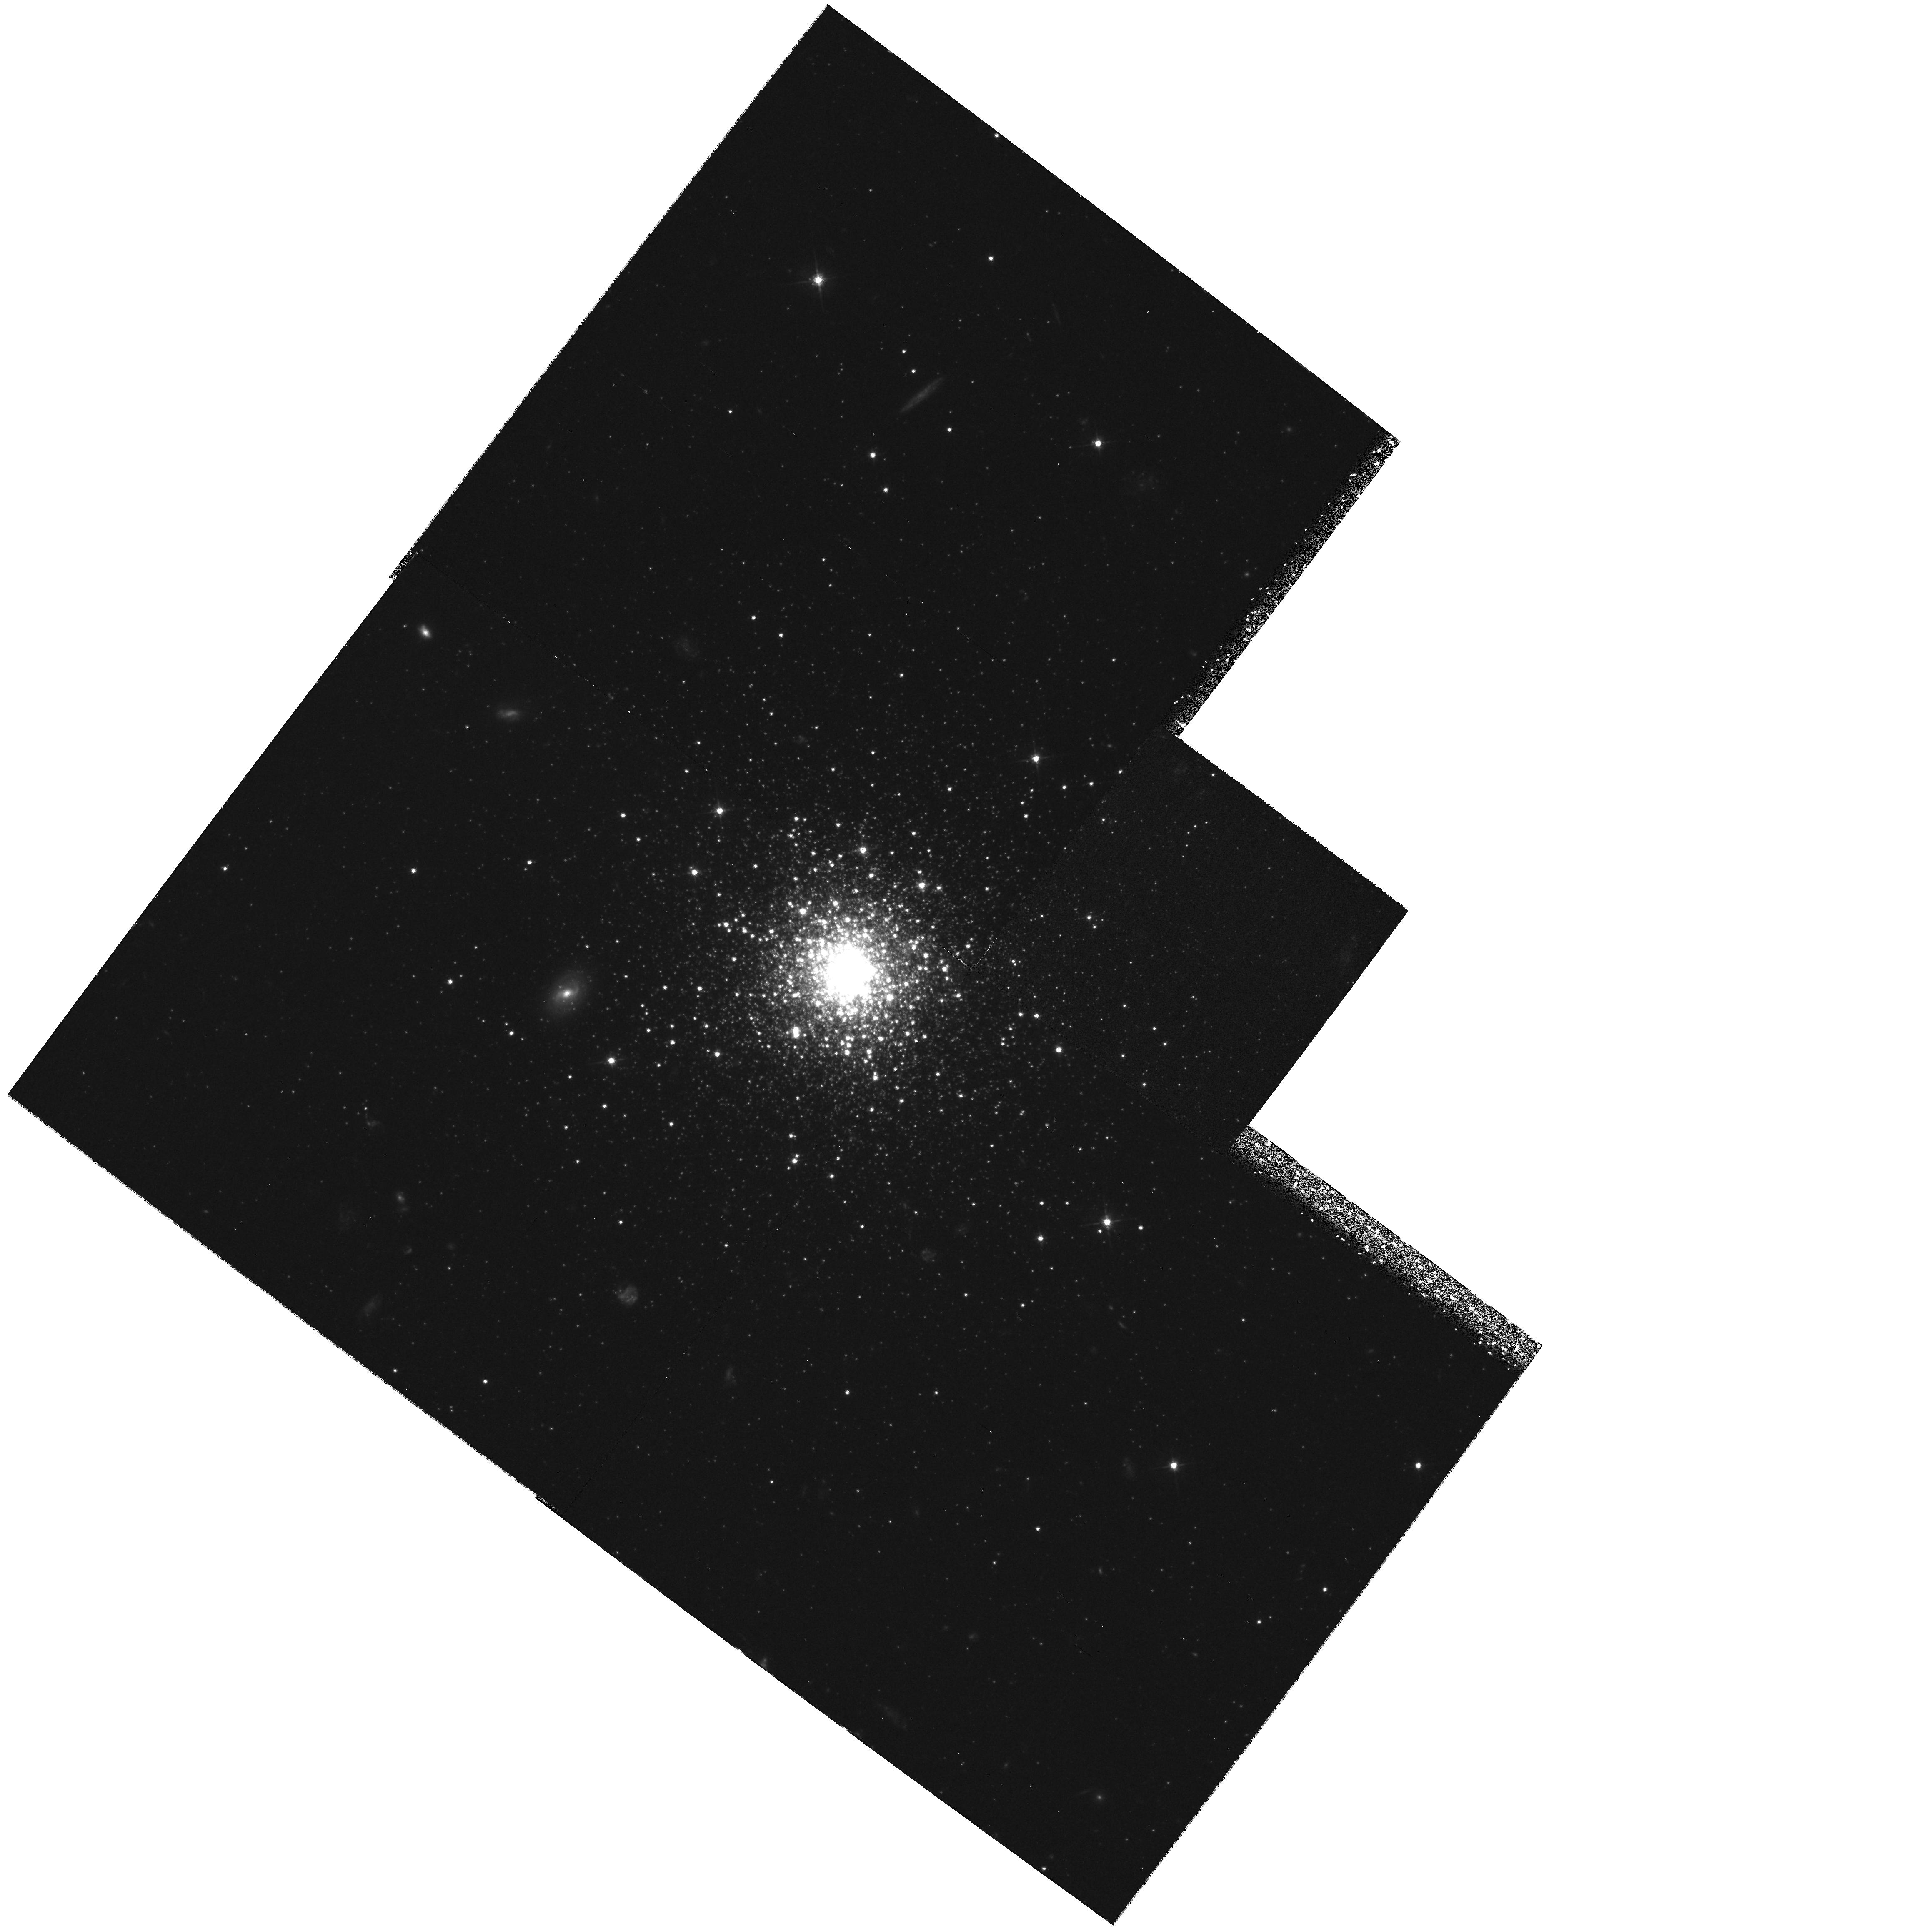
Target: FORNAX-DE-CL5
Instrument: WFPC2/PC
Filter: F555W
Exposure: 1.4 h
Observation ID: hst_6866_01_wfpc2_pc_f555w_u43501

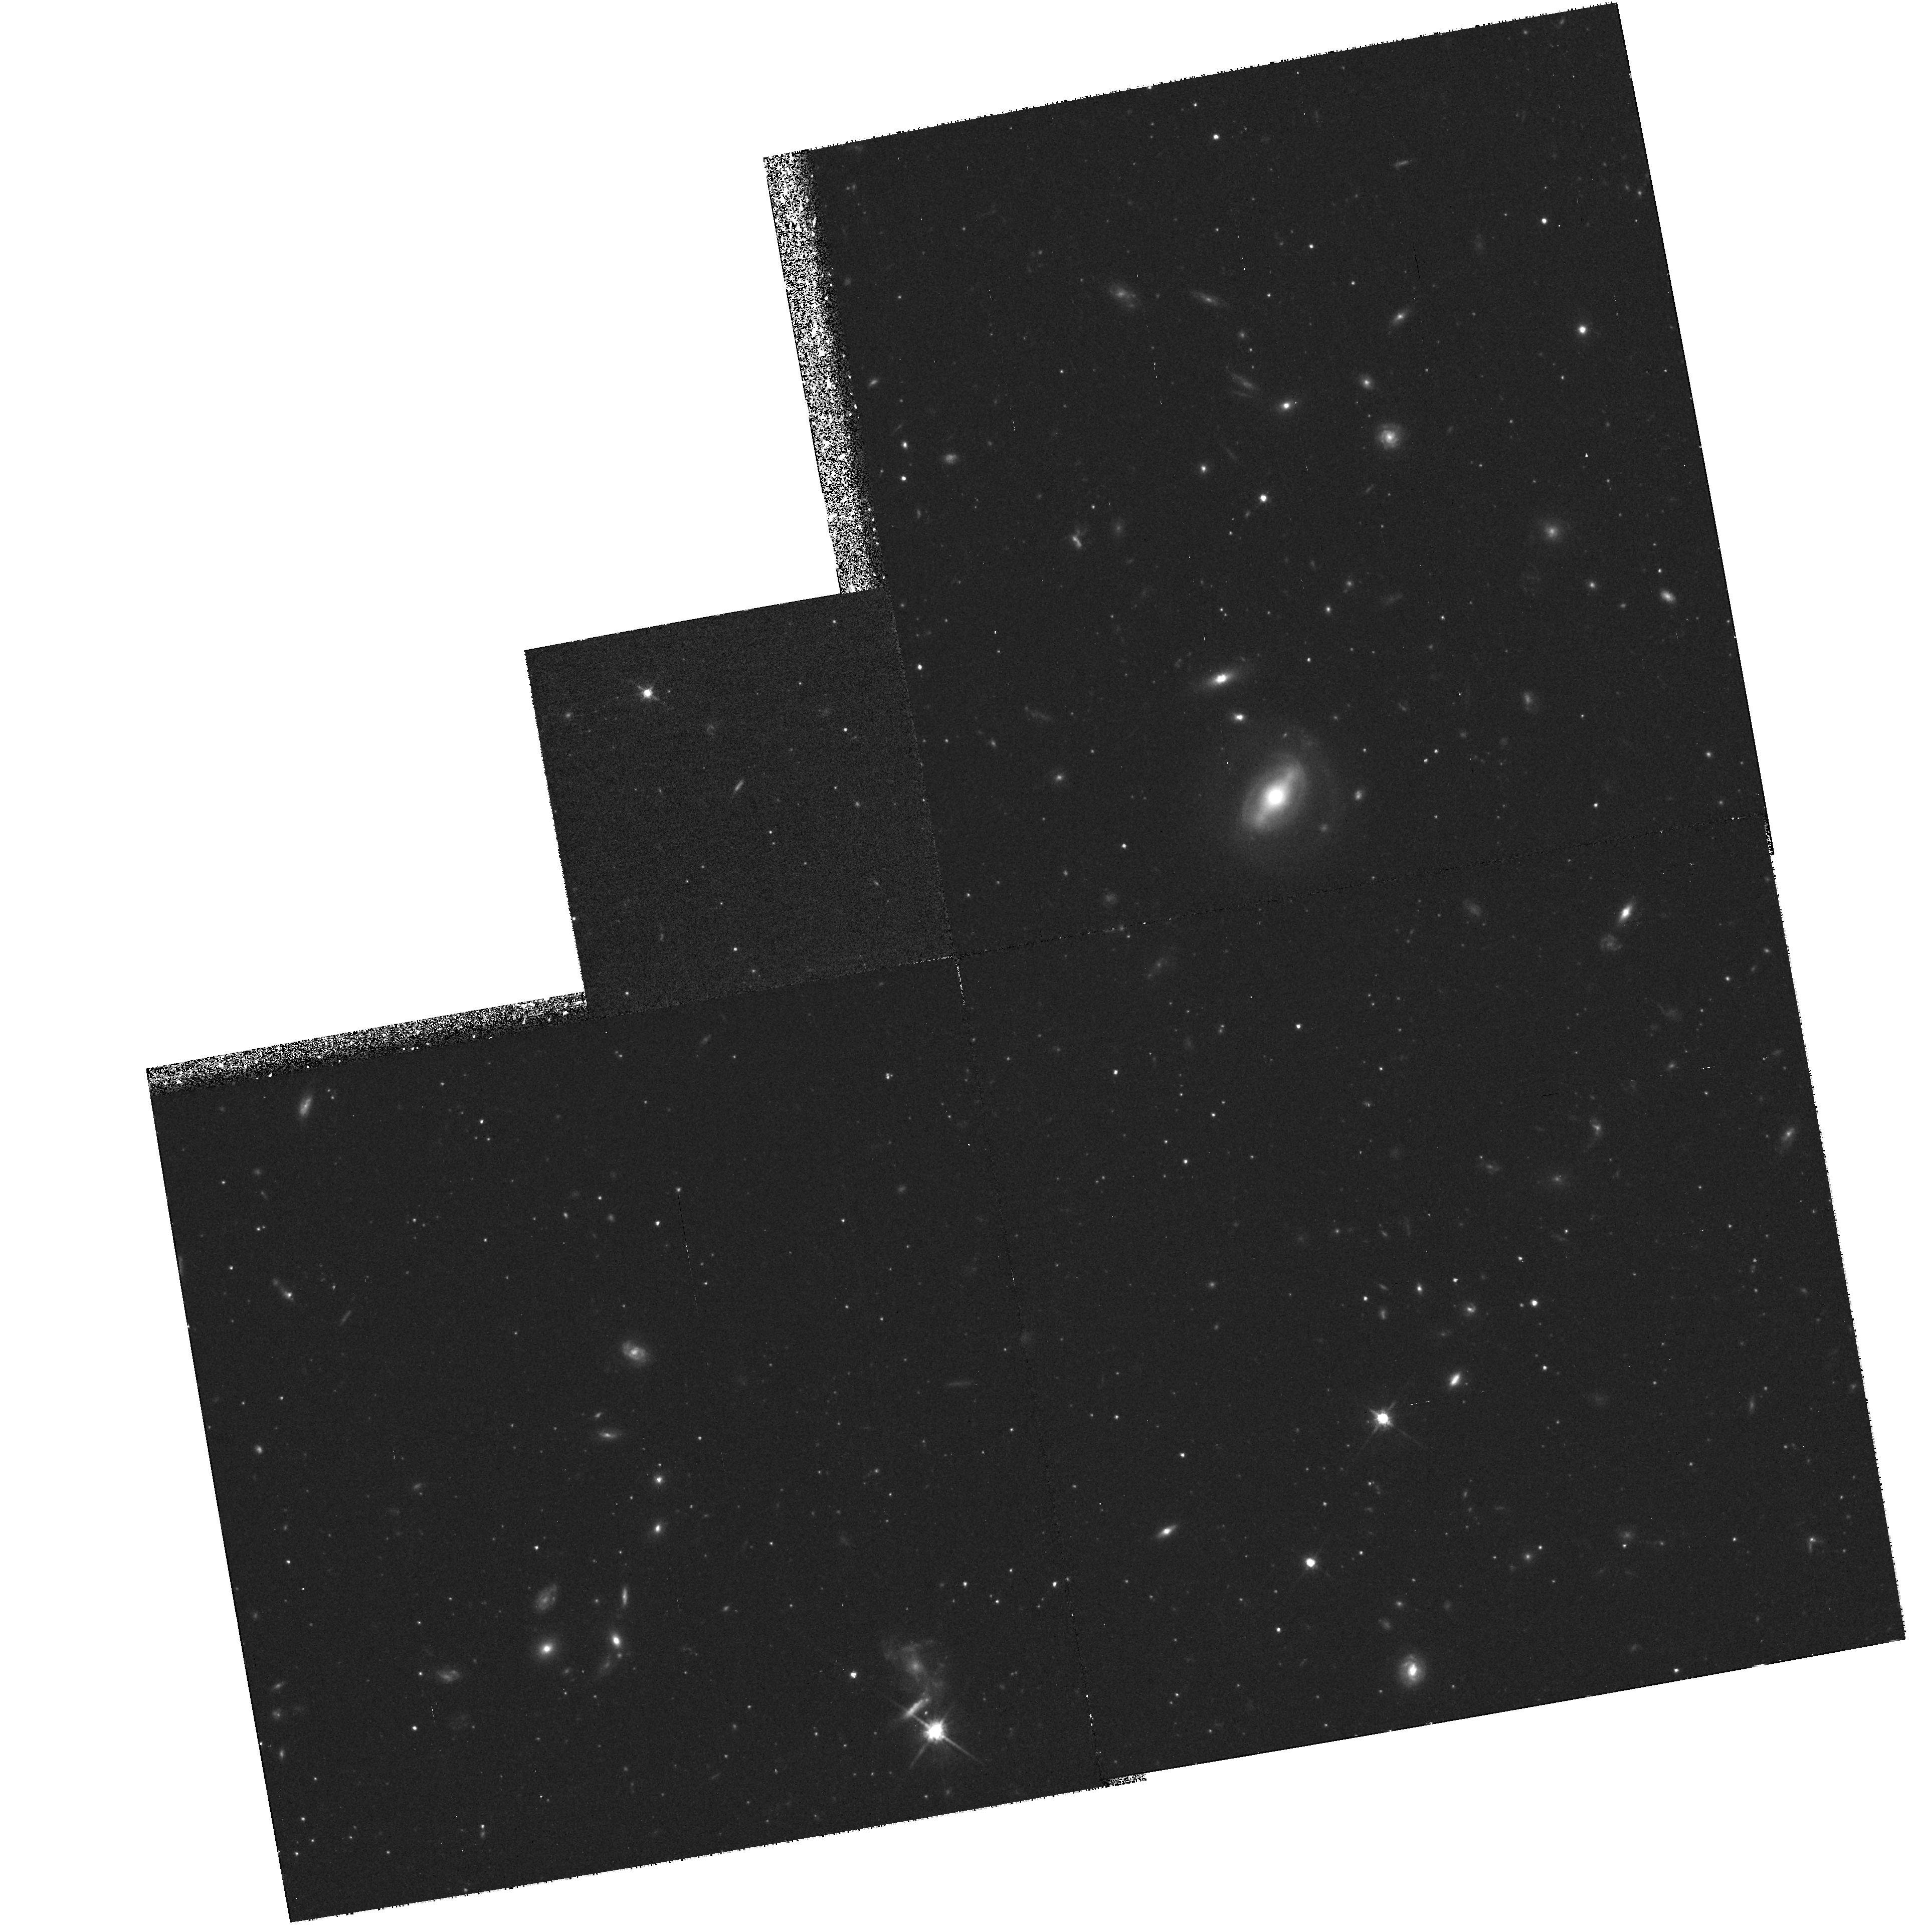
Target: SCULPTOR-DE
Instrument: WFPC2/PC
Filter: F814W
Exposure: 1.4 h
Observation ID: hst_6866_02_wfpc2_pc_f814w_u43502

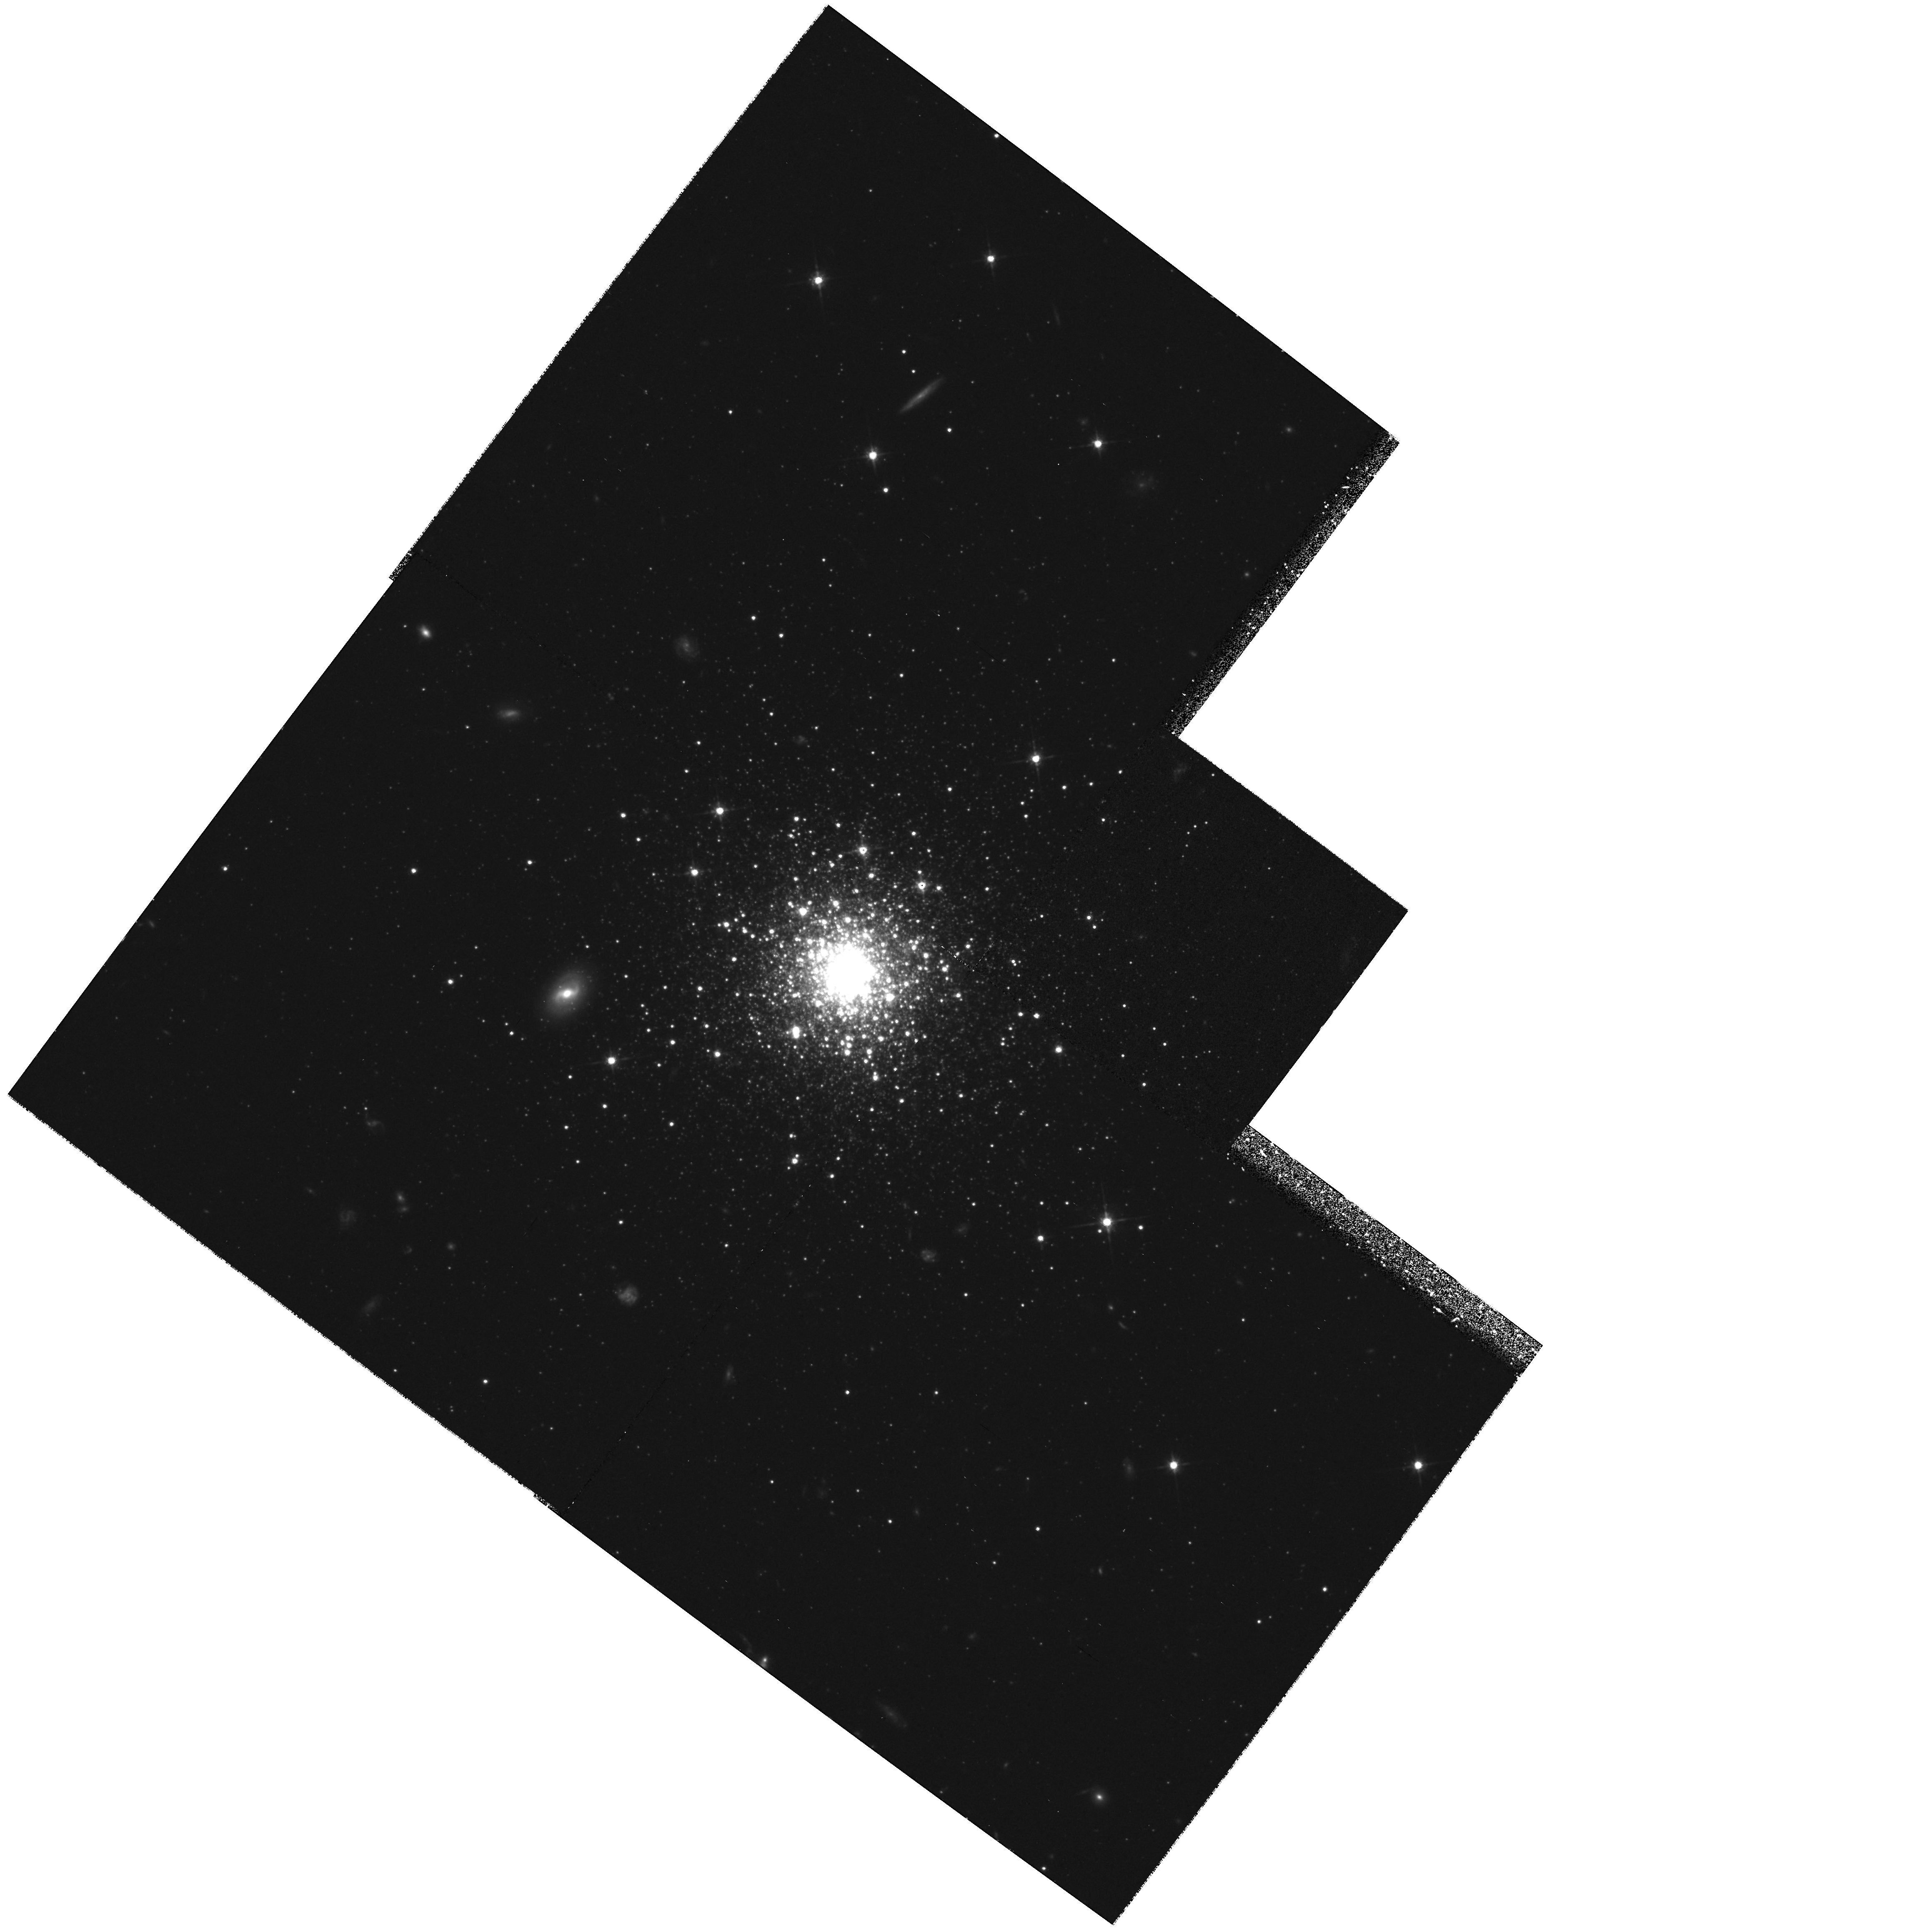
Target: FORNAX-DE-CL5
Instrument: WFPC2/PC
Filter: F814W
Exposure: 1.4 h
Observation ID: hst_6866_01_wfpc2_pc_f814w_u43501

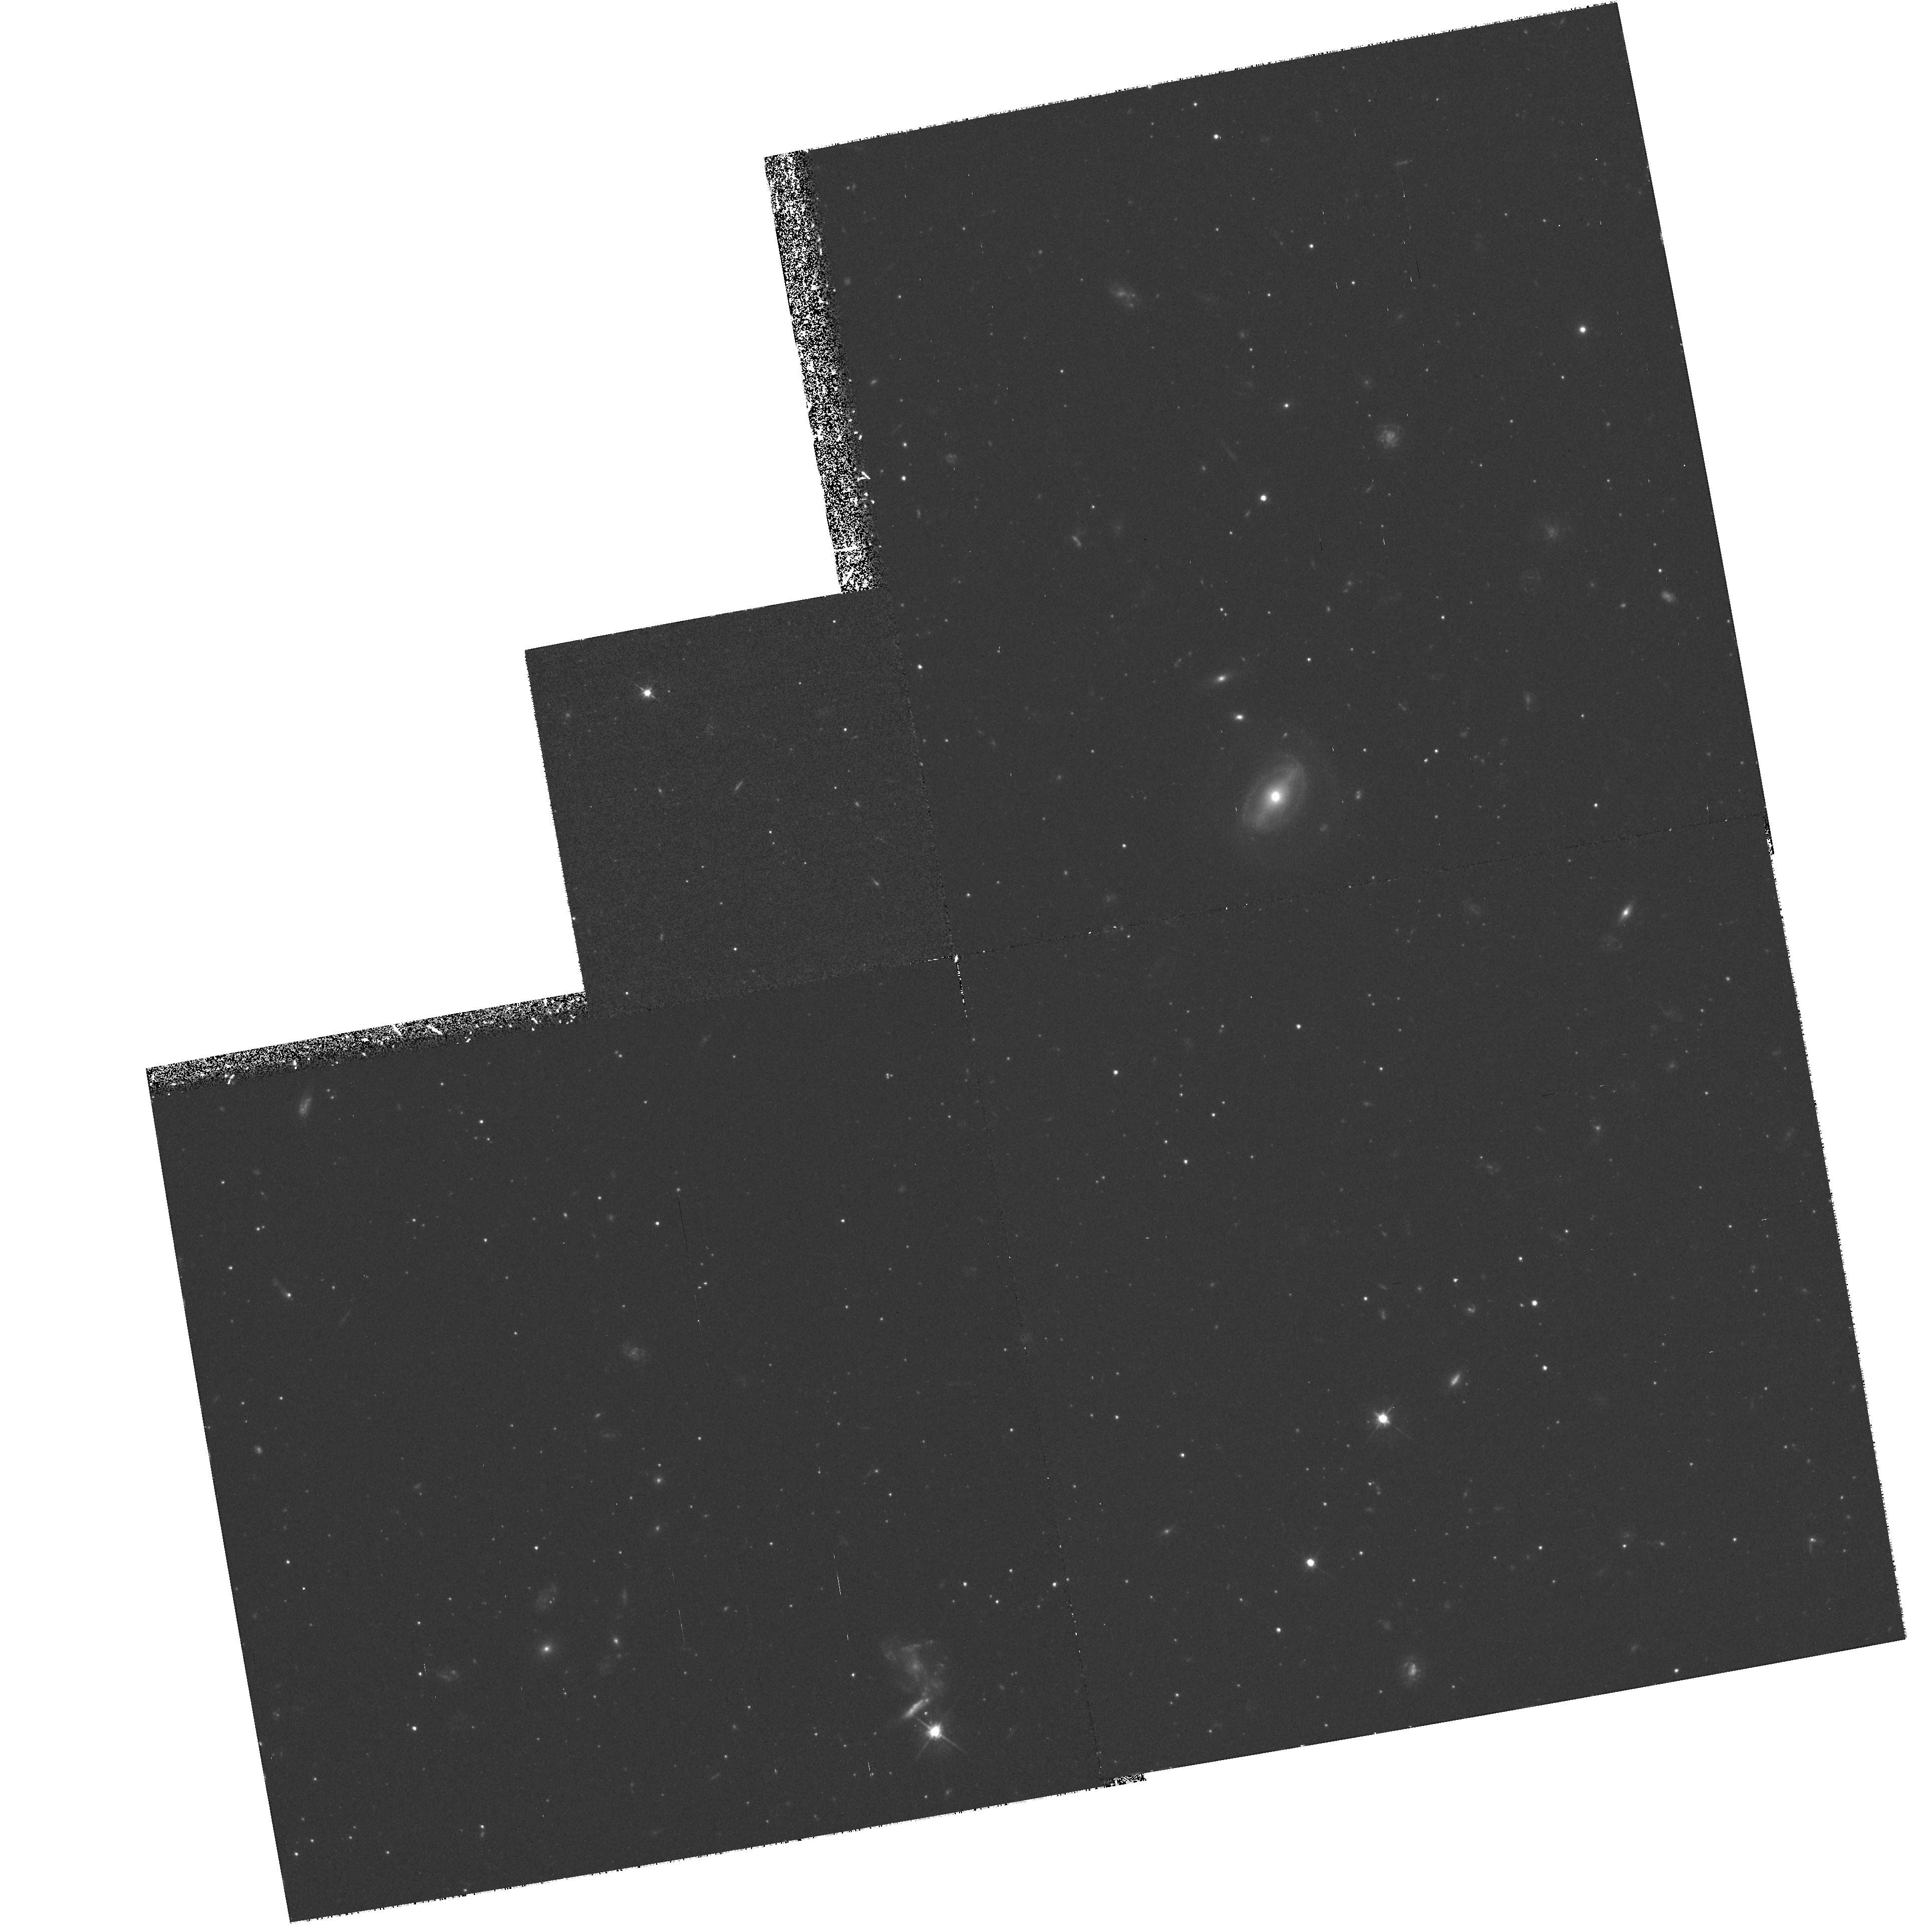
Target: SCULPTOR-DE
Instrument: WFPC2/PC
Filter: F555W
Exposure: 1.4 h
Observation ID: hst_6866_02_wfpc2_pc_f555w_u43502

LUMINOUS STARS IN OLD STELLAR POPULATIONS (PI: Trauger, John)

Two outstanding problems in stellar populations are the existence of luminous asymptotic giant branch stars in the bulges of Local Group galaxies and the existence of an ultraviolet upturn in the spectral energy distribution of many early type galaxies. It is likely that the UV upturn is due to the presence of very hot luminous post-AGB stars of some kind. The aim of these observations is to resolve the source of the UV upturn into stars and to learn more about the AGB luminosity function in early type galaxies.